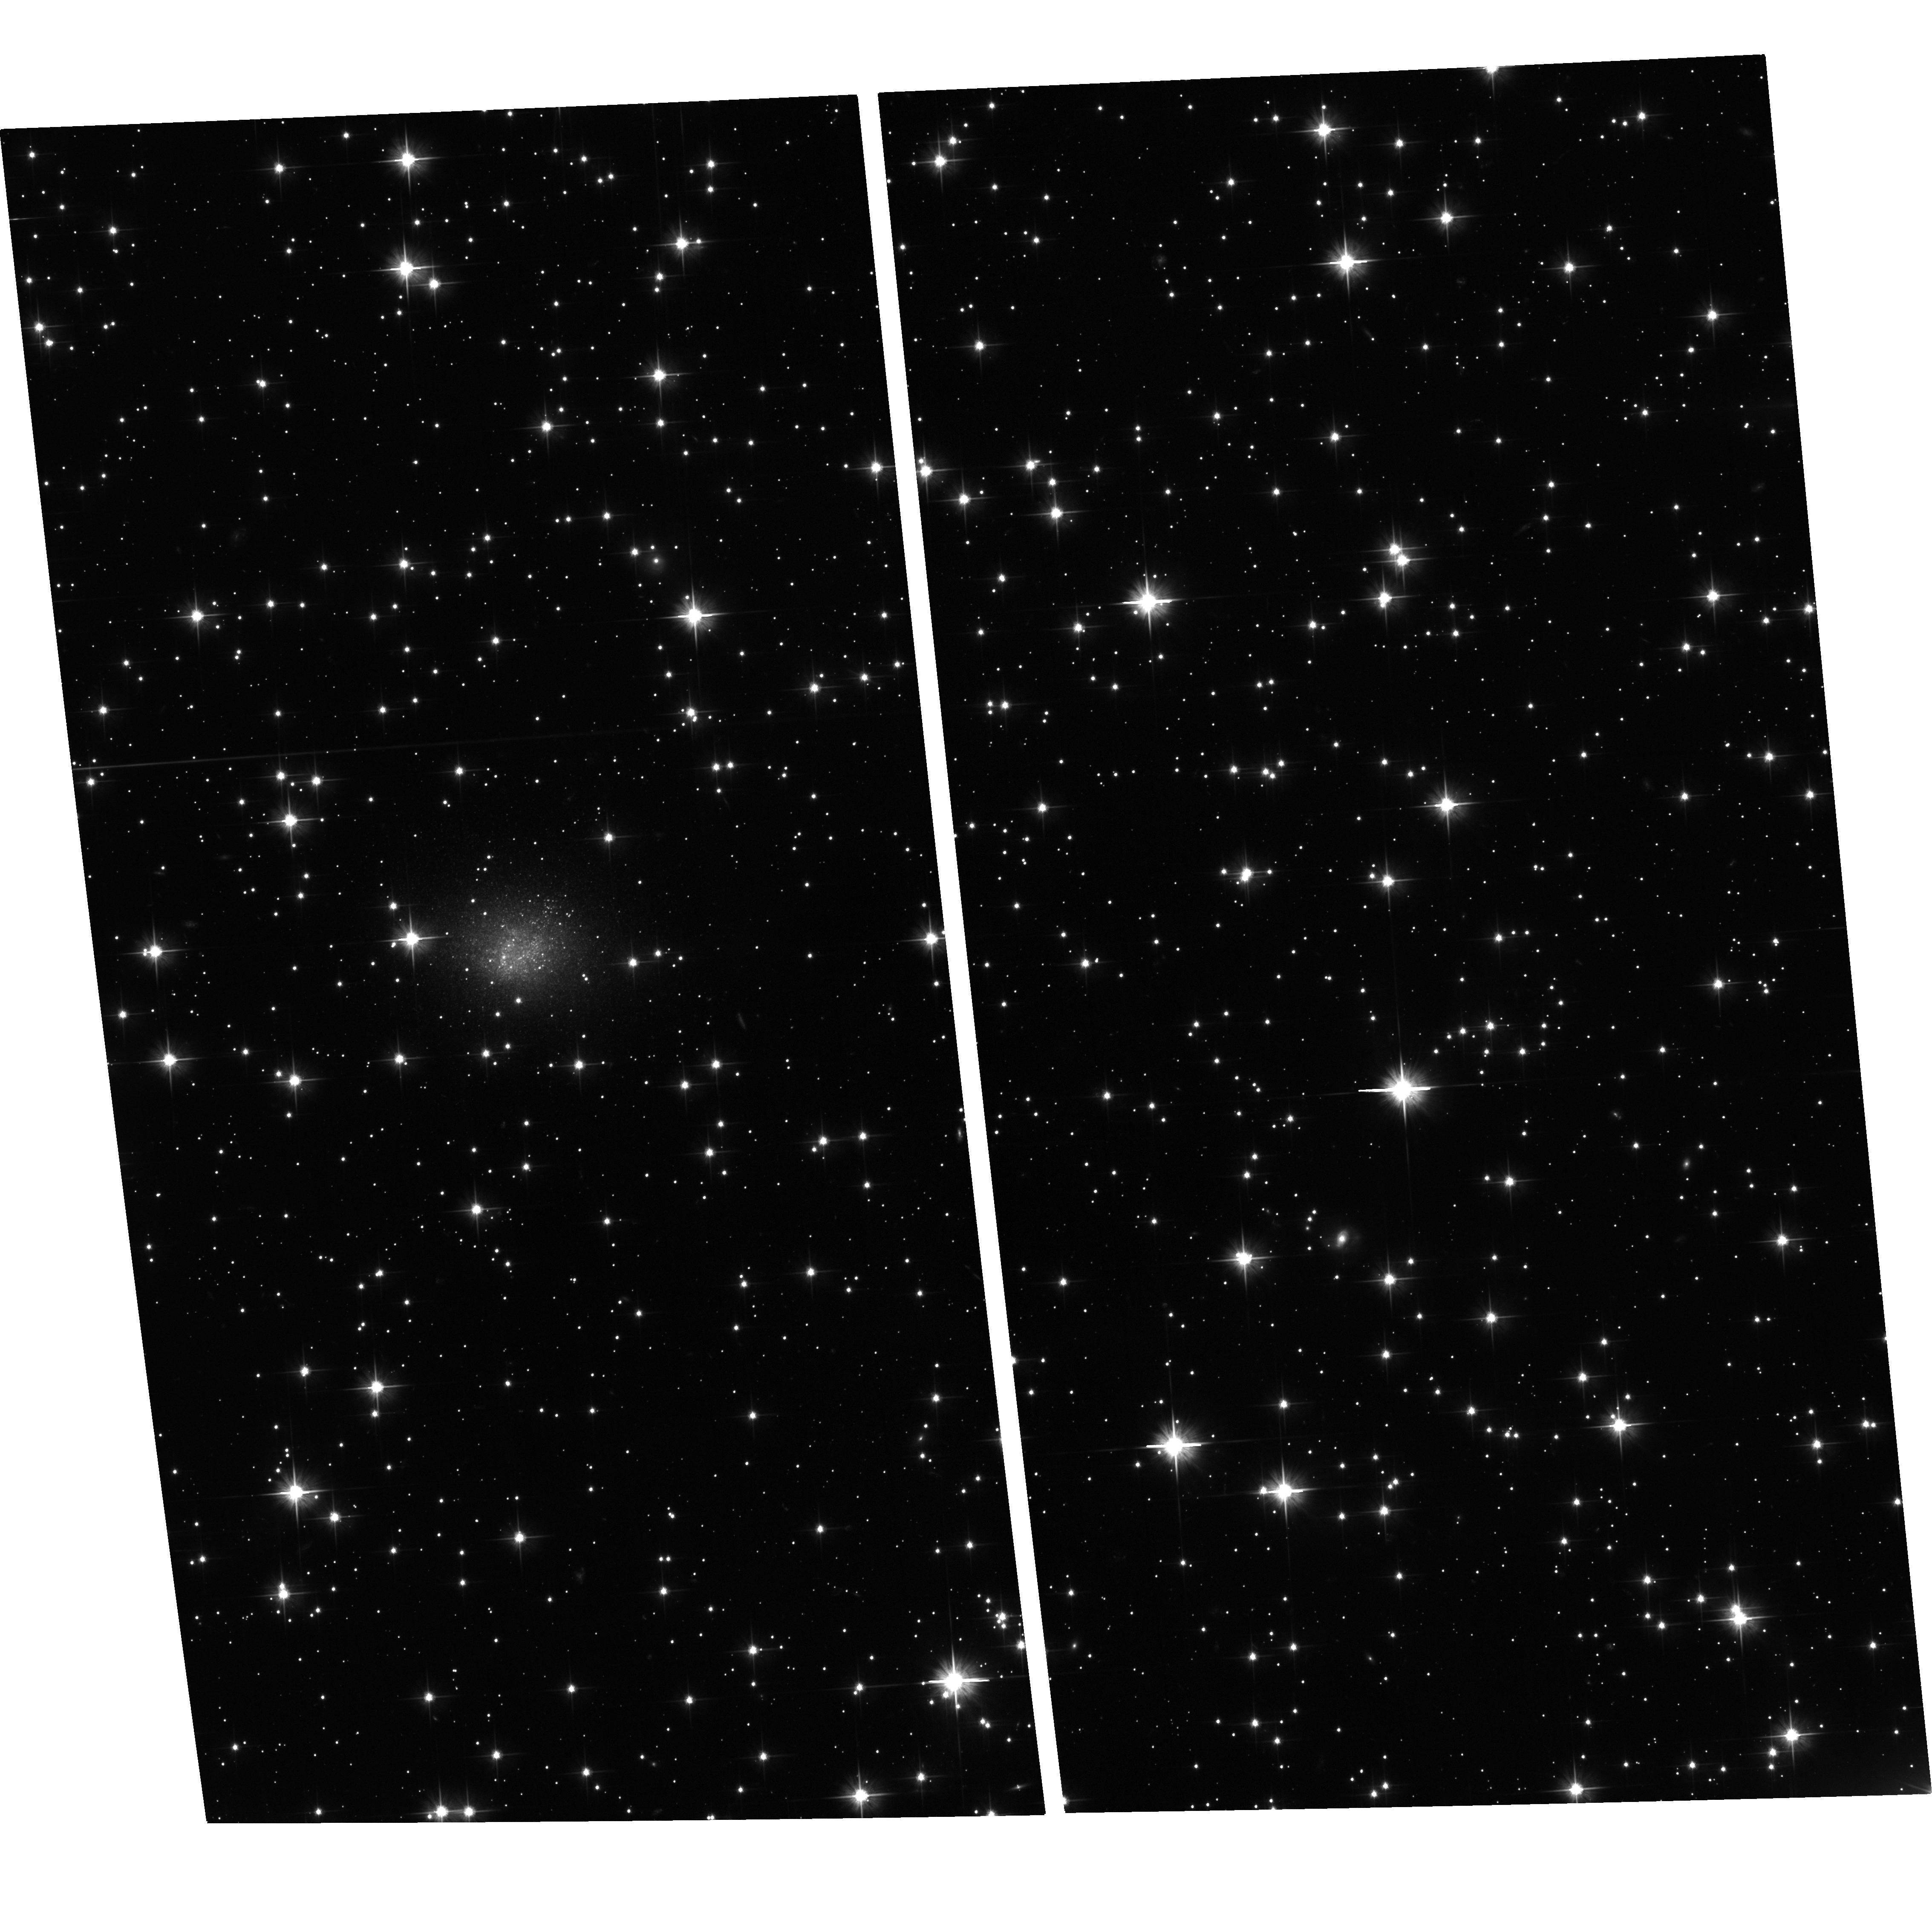
Target: ALFAZOAJ1952+1428. Instrument: ACS/WFC. Filter: F606W. Exposure: 1.3 h. Observation ID: hst_14167_01_acs_wfc_f606w_jcuh01

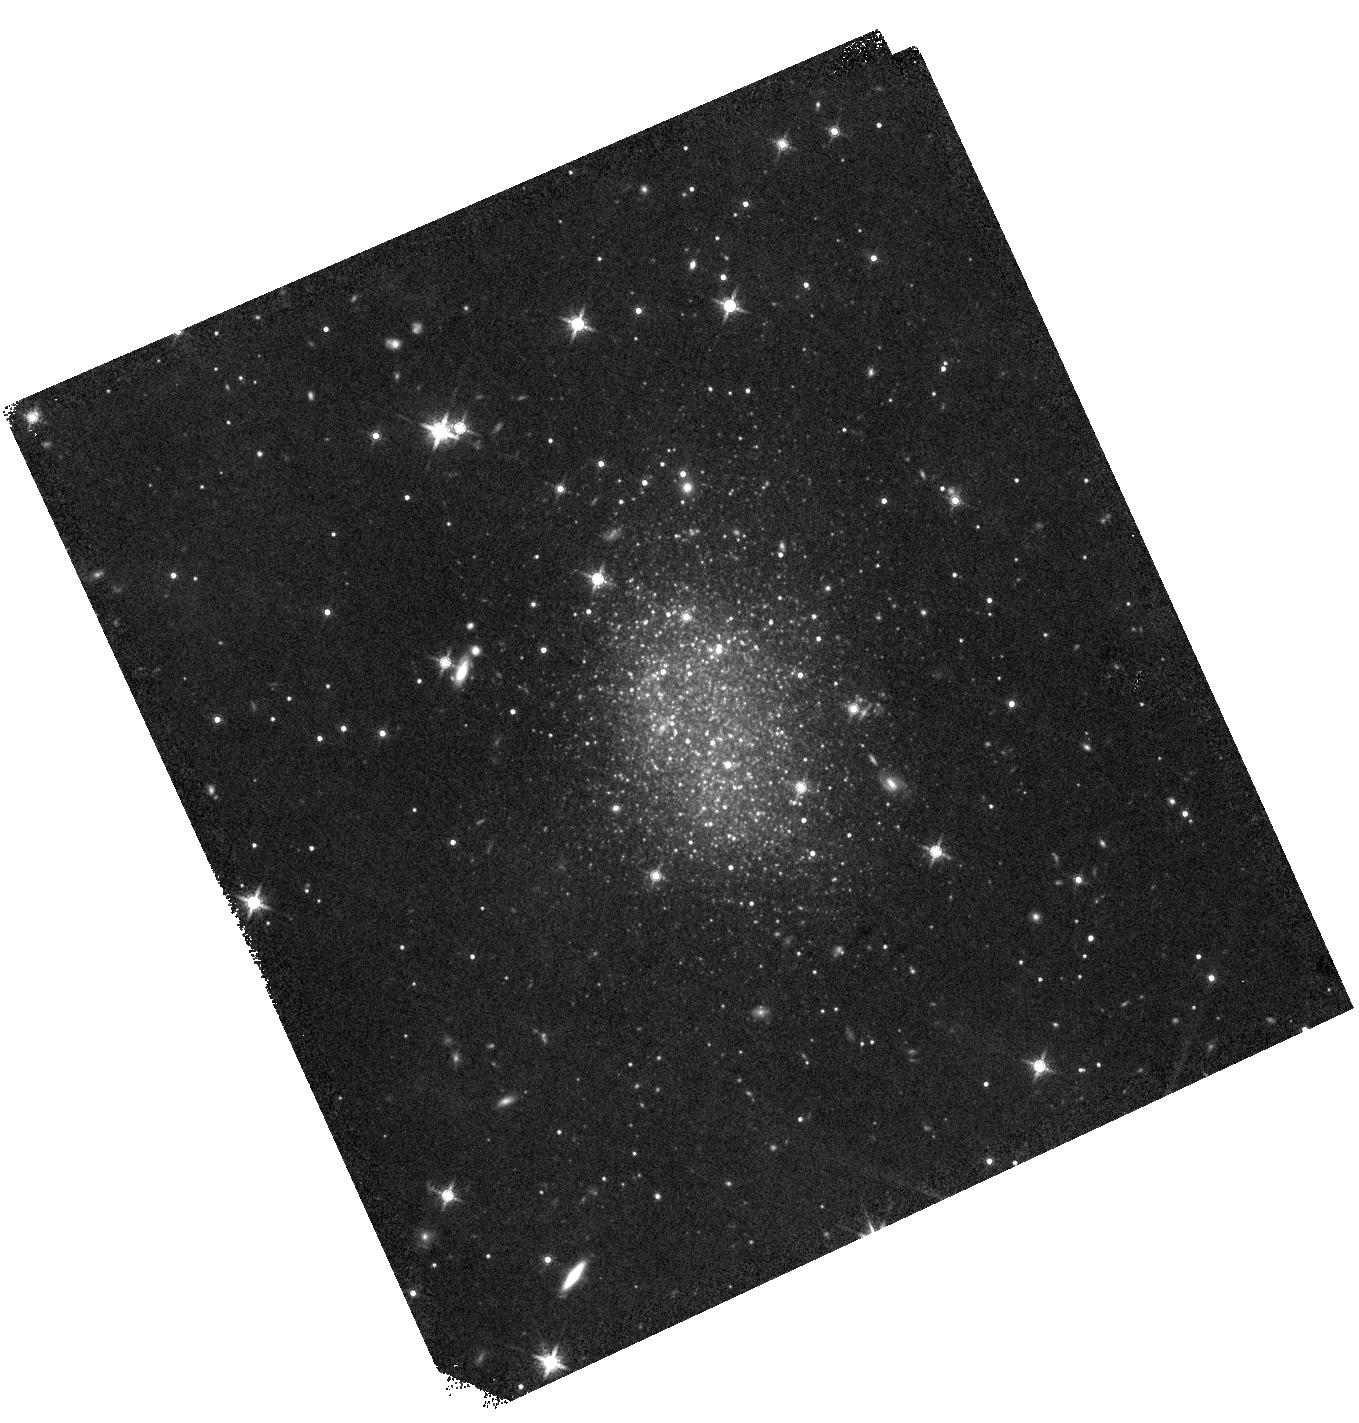
Target: ESO-461-36. Instrument: WFC3/IR. Filter: F160W. Exposure: 22 min. Observation ID: hst_14167_02_wfc3_ir_f160w_icuh02

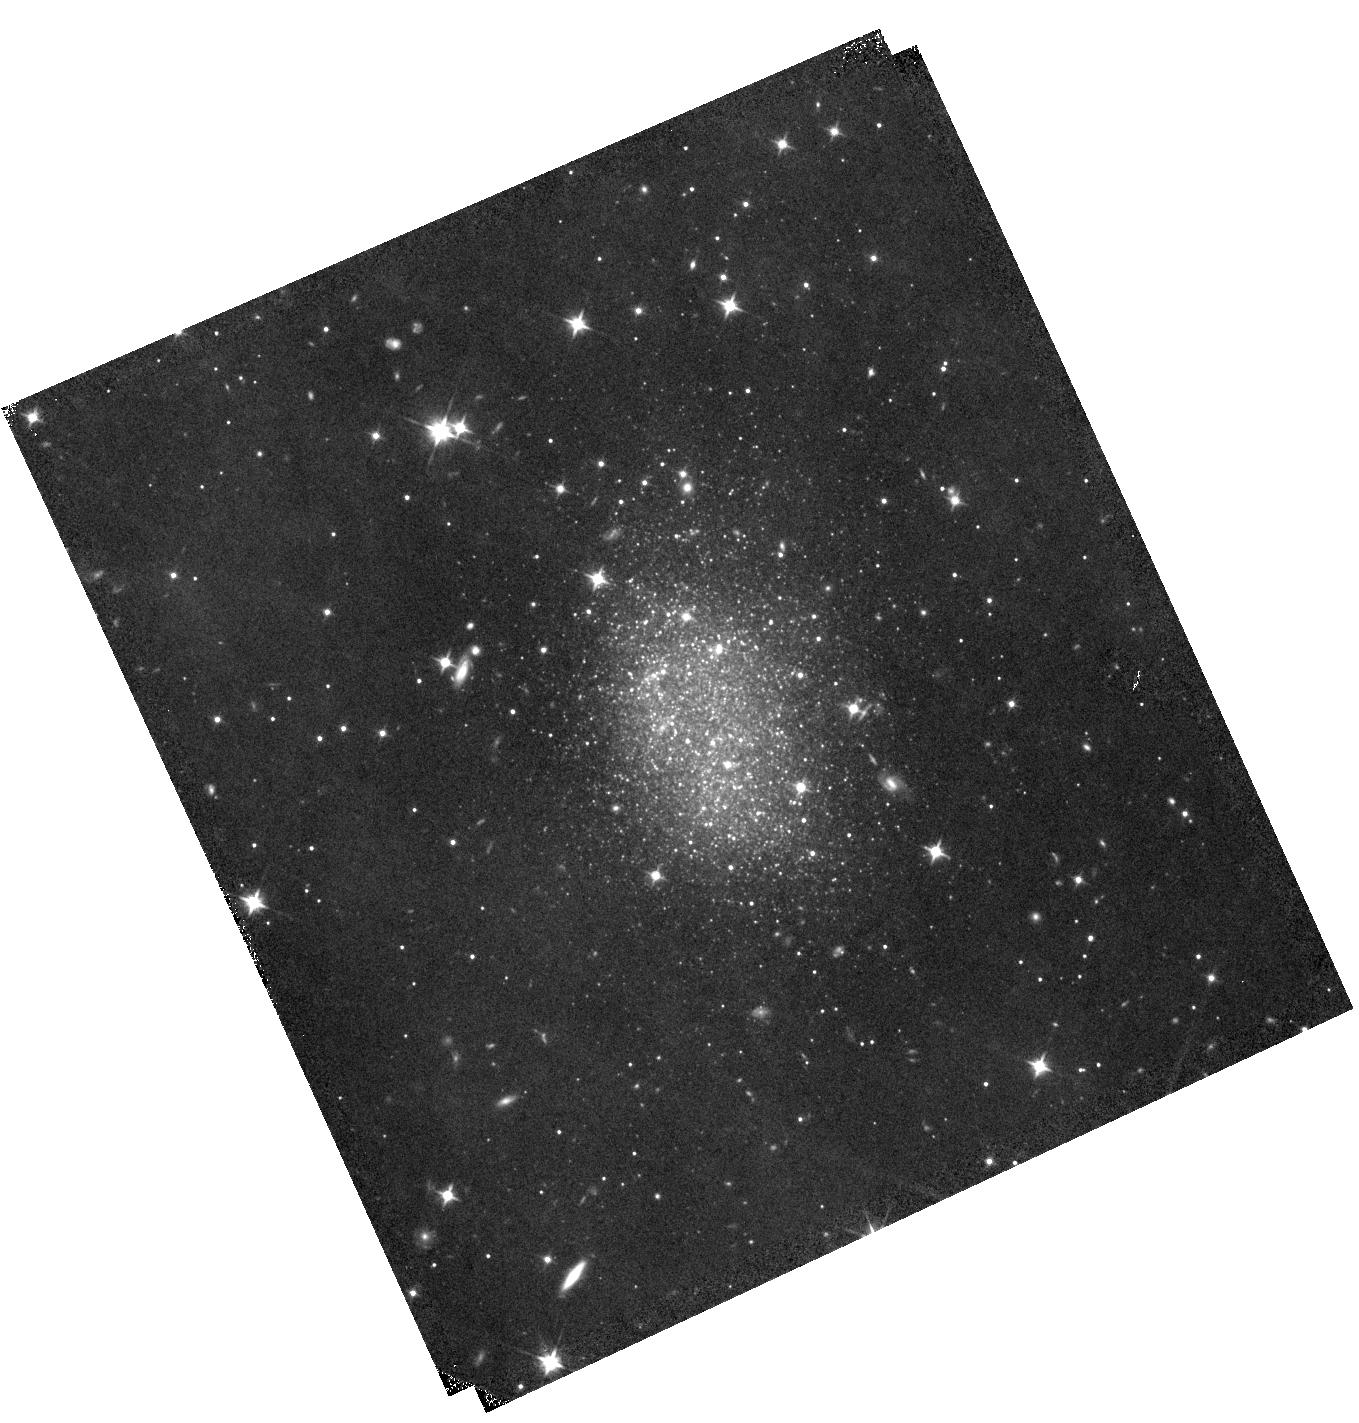
Target: ESO-461-36. Instrument: WFC3/IR. Filter: F110W. Exposure: 22 min. Observation ID: hst_14167_02_wfc3_ir_f110w_icuh02

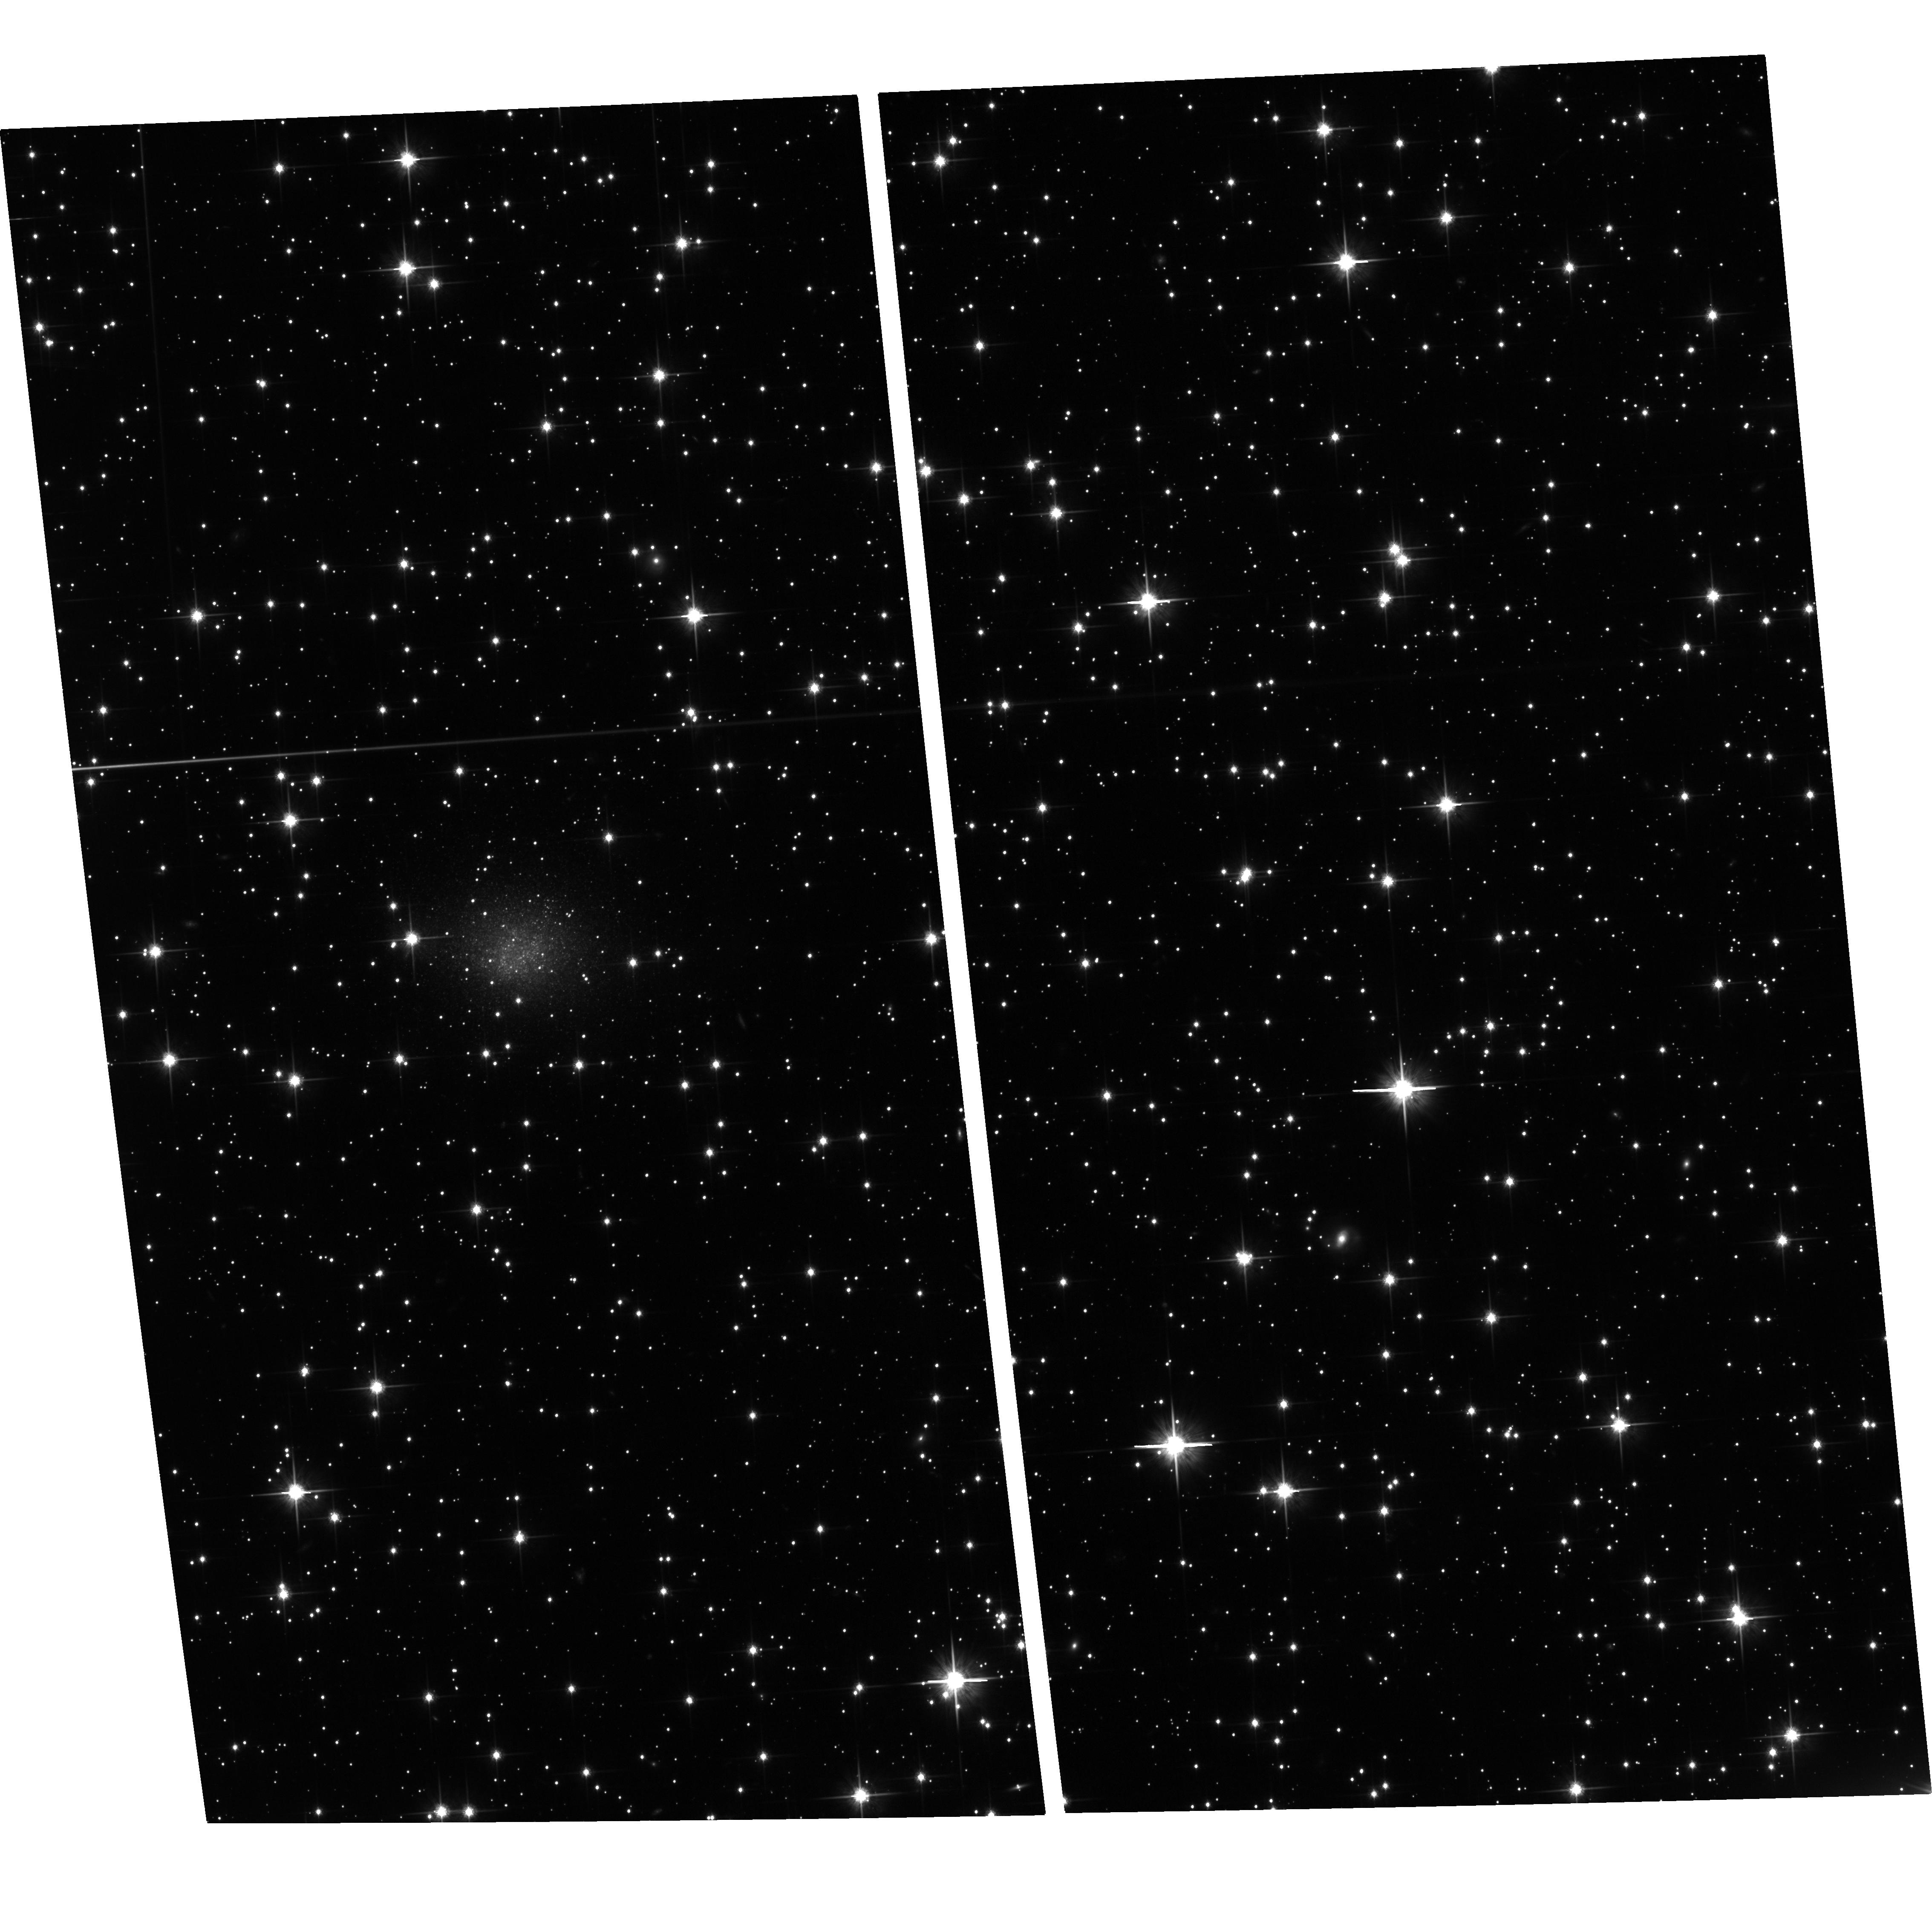
Target: ALFAZOAJ1952+1428. Instrument: ACS/WFC. Filter: F814W. Exposure: 1.3 h. Observation ID: hst_14167_01_acs_wfc_f814w_jcuh01

Draining the Local Void (PI: Shaya, Edward J.)

From the theory of the growth of structure it is anticipated that material rushes away from the centers of voids at velocities that depend on the cosmological parameters Omega_m and H_0, how empty the void is, and the radius from the center. If dark energy has a variable equation of state it may pool in voids and add to outflow velocities. The Local Group resides on the boundary of the very large Local Void and it has been determined that we have a peculiar motion of 260 km/s away from the void. Though the Local Void is mostly empty, it does contain a few lonely galaxies. For those that are nearby, accurate distances can be determined from resolved images through identification of the Tip of the Red Giant Branch. Accurate distances allow the determination of accurate peculiar velocities. Serendipidously, one galaxy in the void has been studied and it has a peculiar velocity of 300 km/s away from the void center. An Arecibo Telescope survey recently discovered an excellent target in the Local Void. This interesting galaxy will be studied with this program to afirm if void galaxies systematically have large velocities of expansion from the void center and, incidentally, to investigate the star formation and metallicity properties of this isolated galaxy. The important void expansion test of the theory of the formation of large scale structure can only be made locally, where peculiar velocities dominate Hubble velocities. It is fortuitous that we live adjacent a very large void.